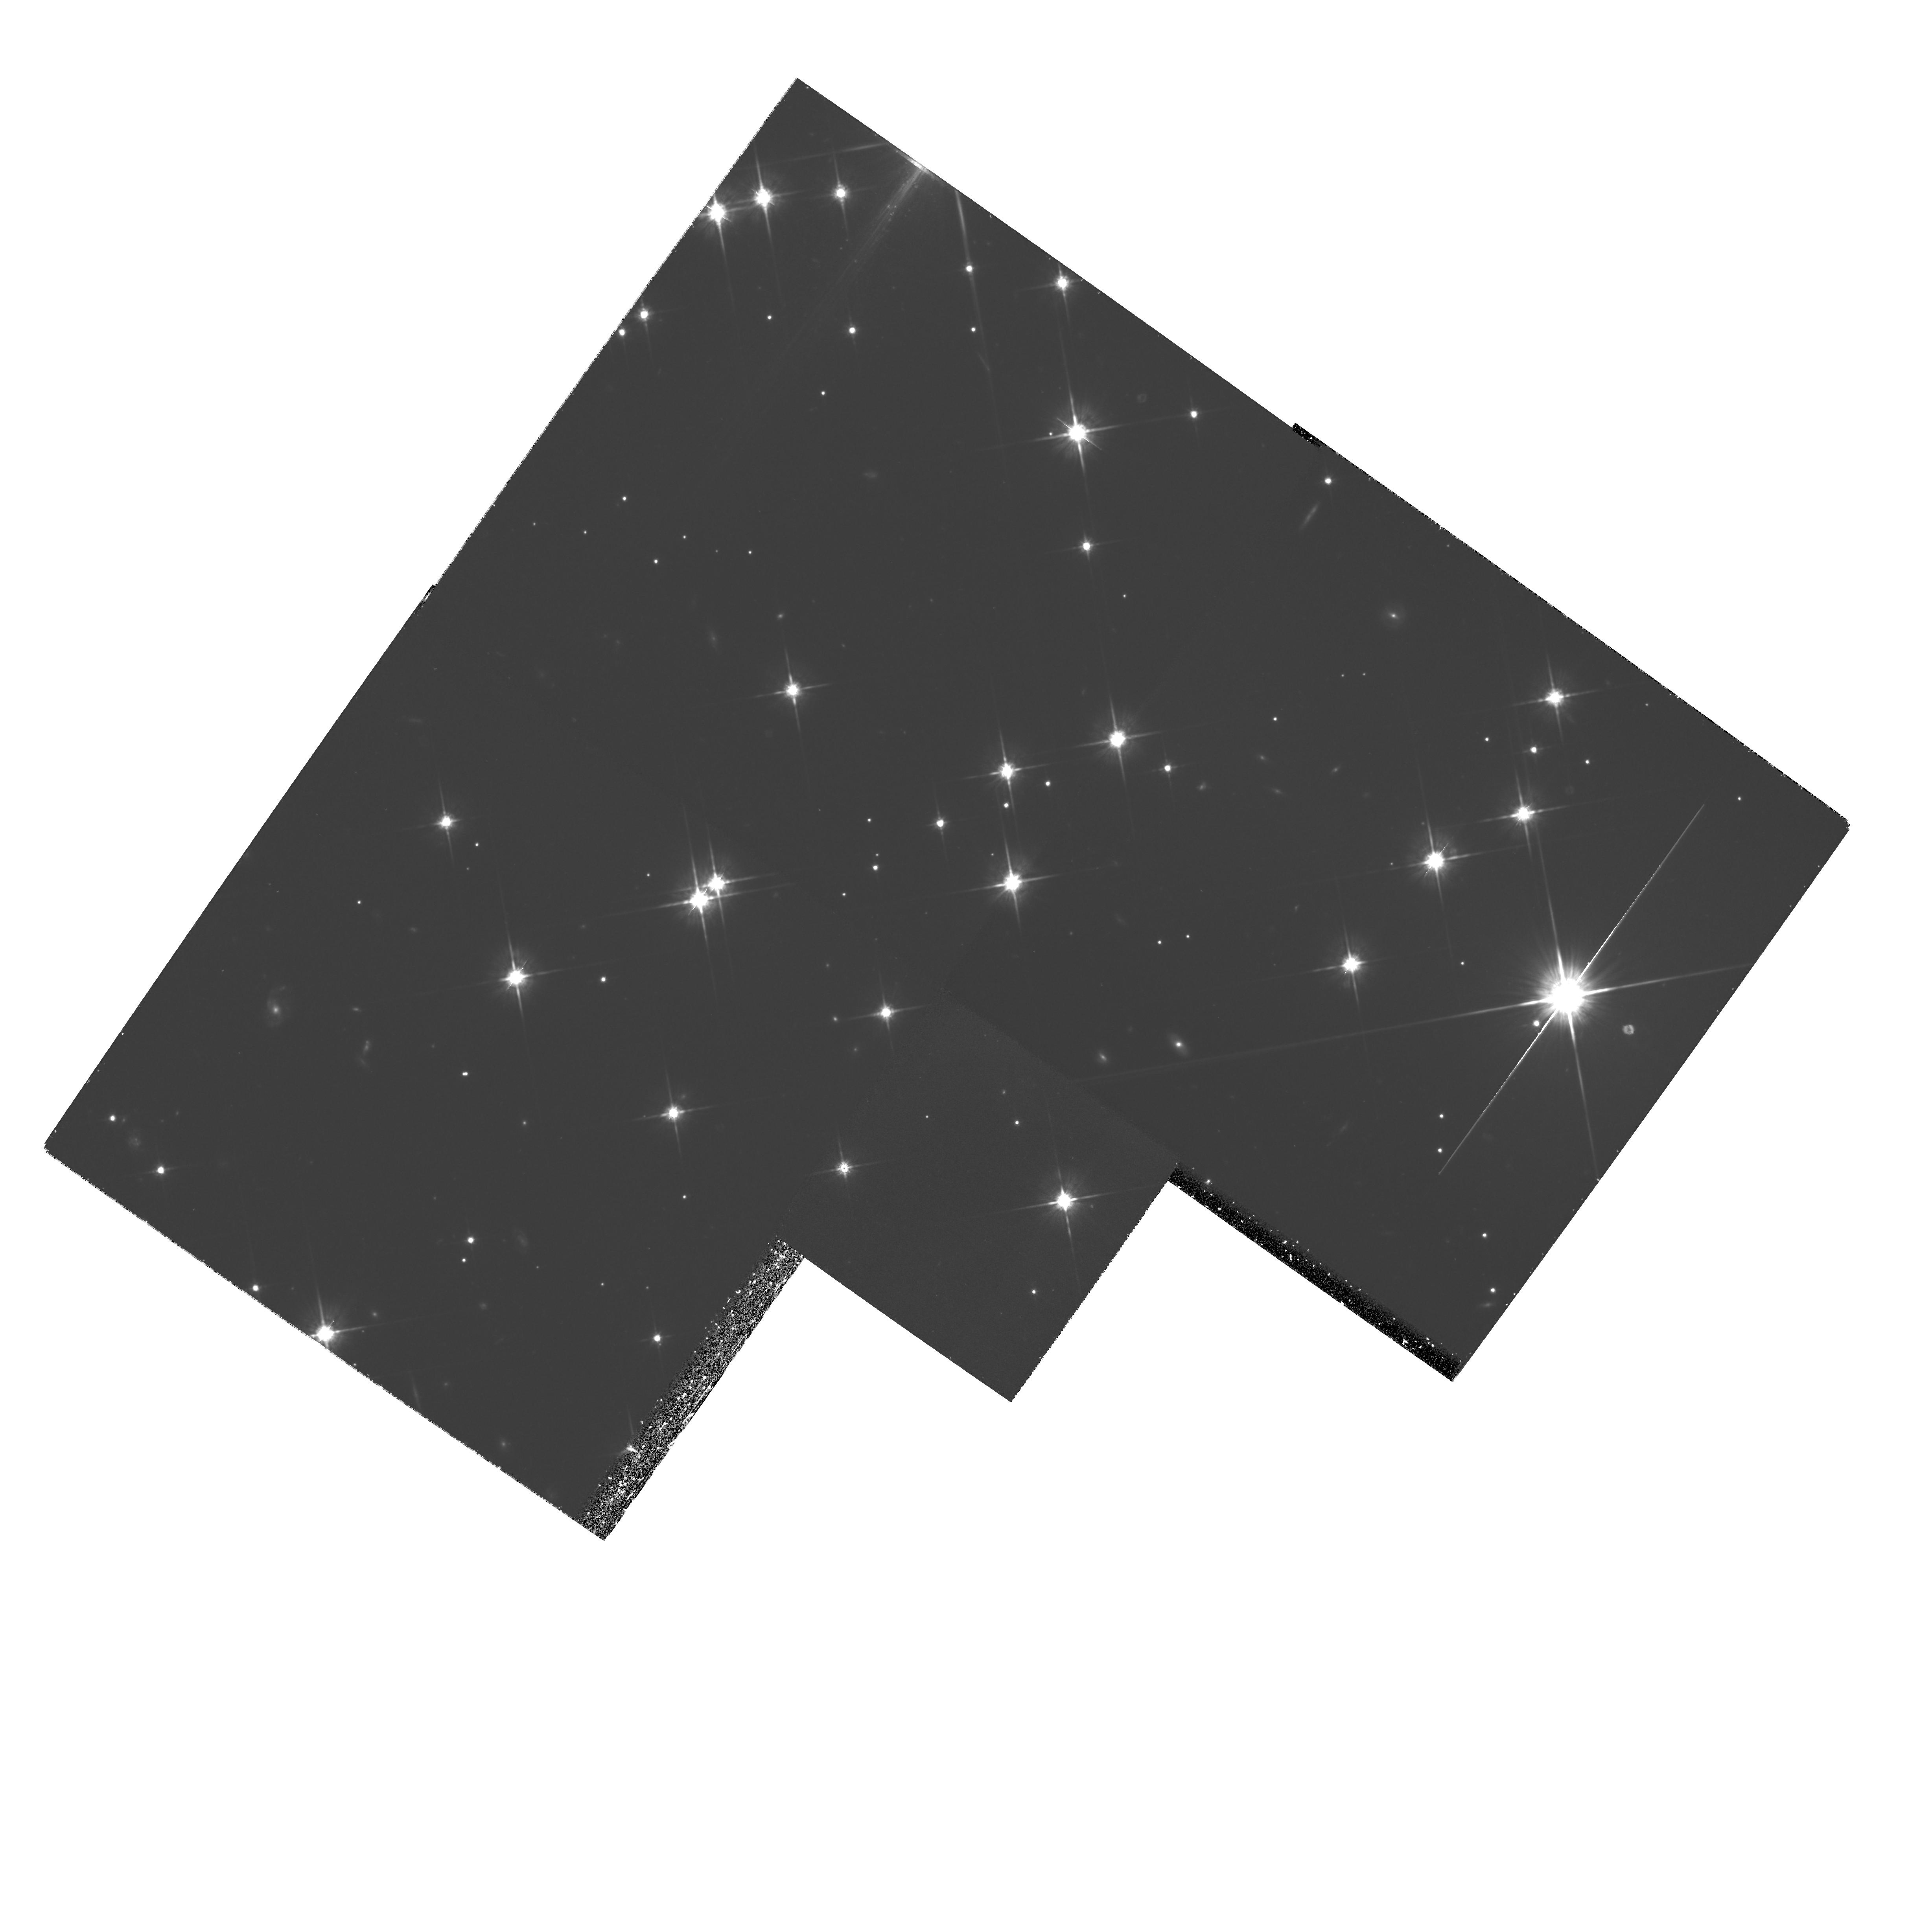
Target: NGC188-1
Instrument: WFPC2/PC
Filter: F814W
Exposure: 1.4 h
Observation ID: hst_7371_01_wfpc2_pc_f814w_u50n01

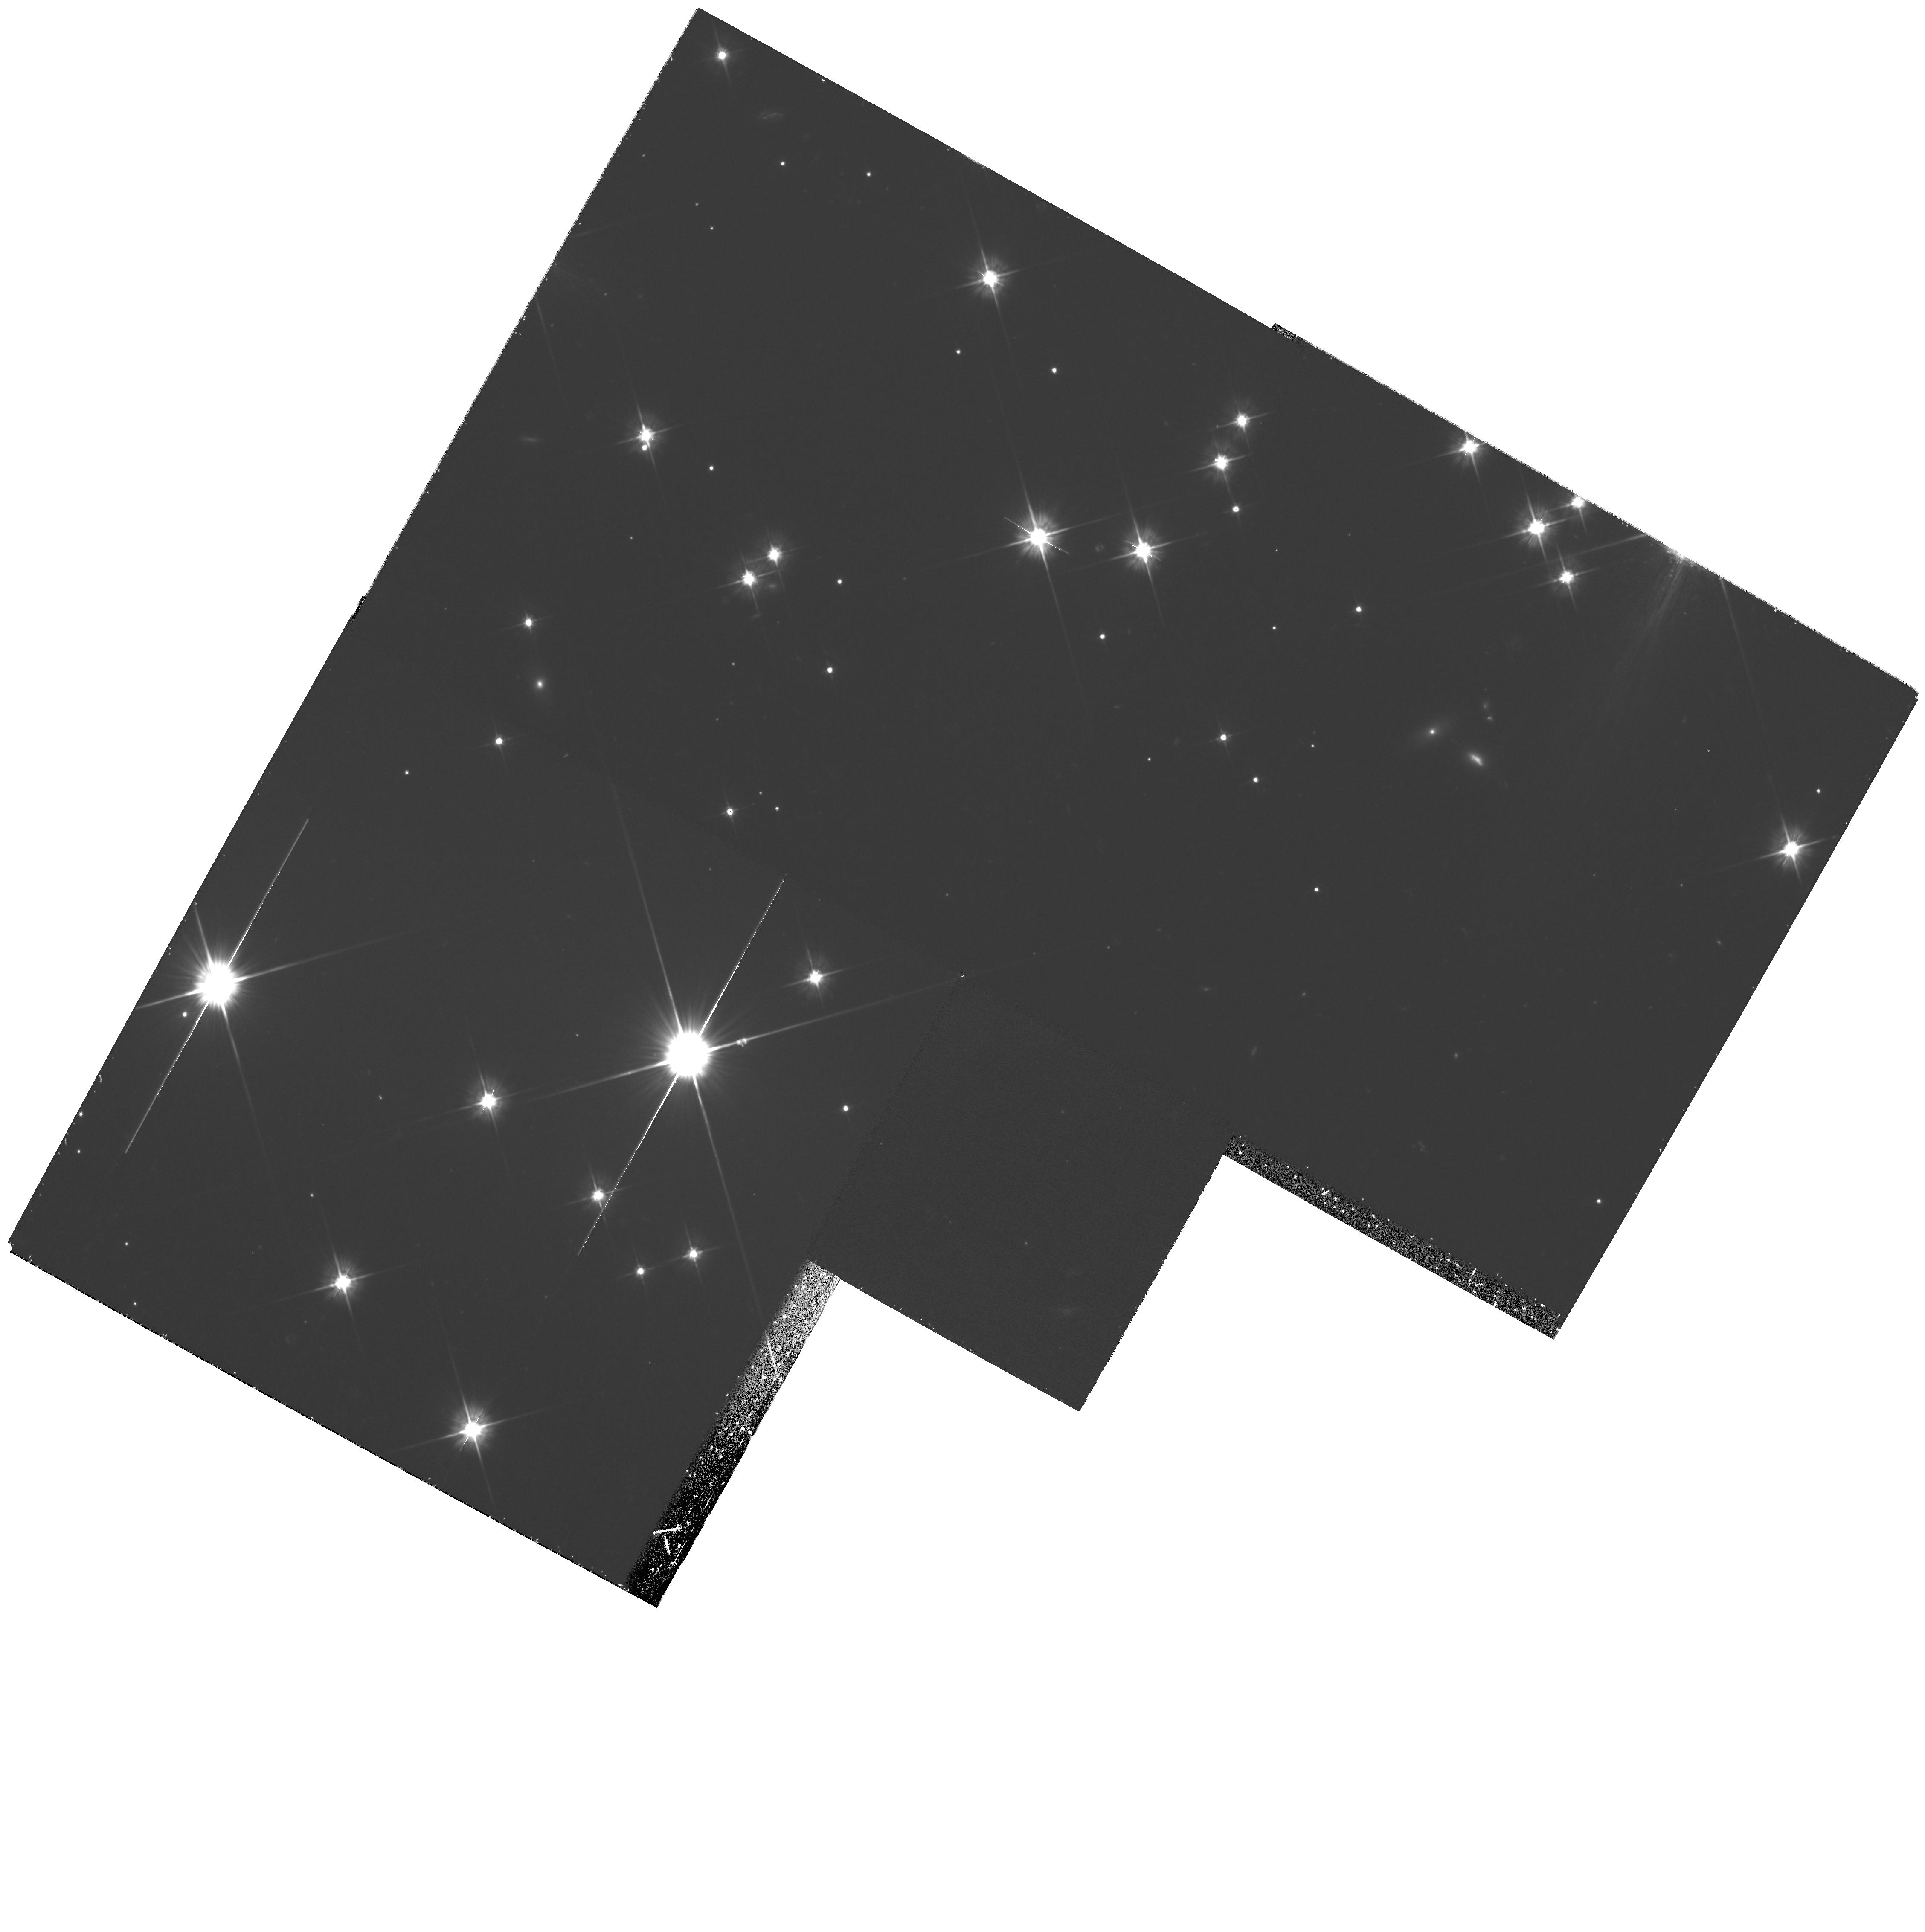
Target: NGC188-4
Instrument: WFPC2/PC
Filter: F555W
Exposure: 1.1 h
Observation ID: hst_7371_2a_wfpc2_pc_f555w_u50n2a

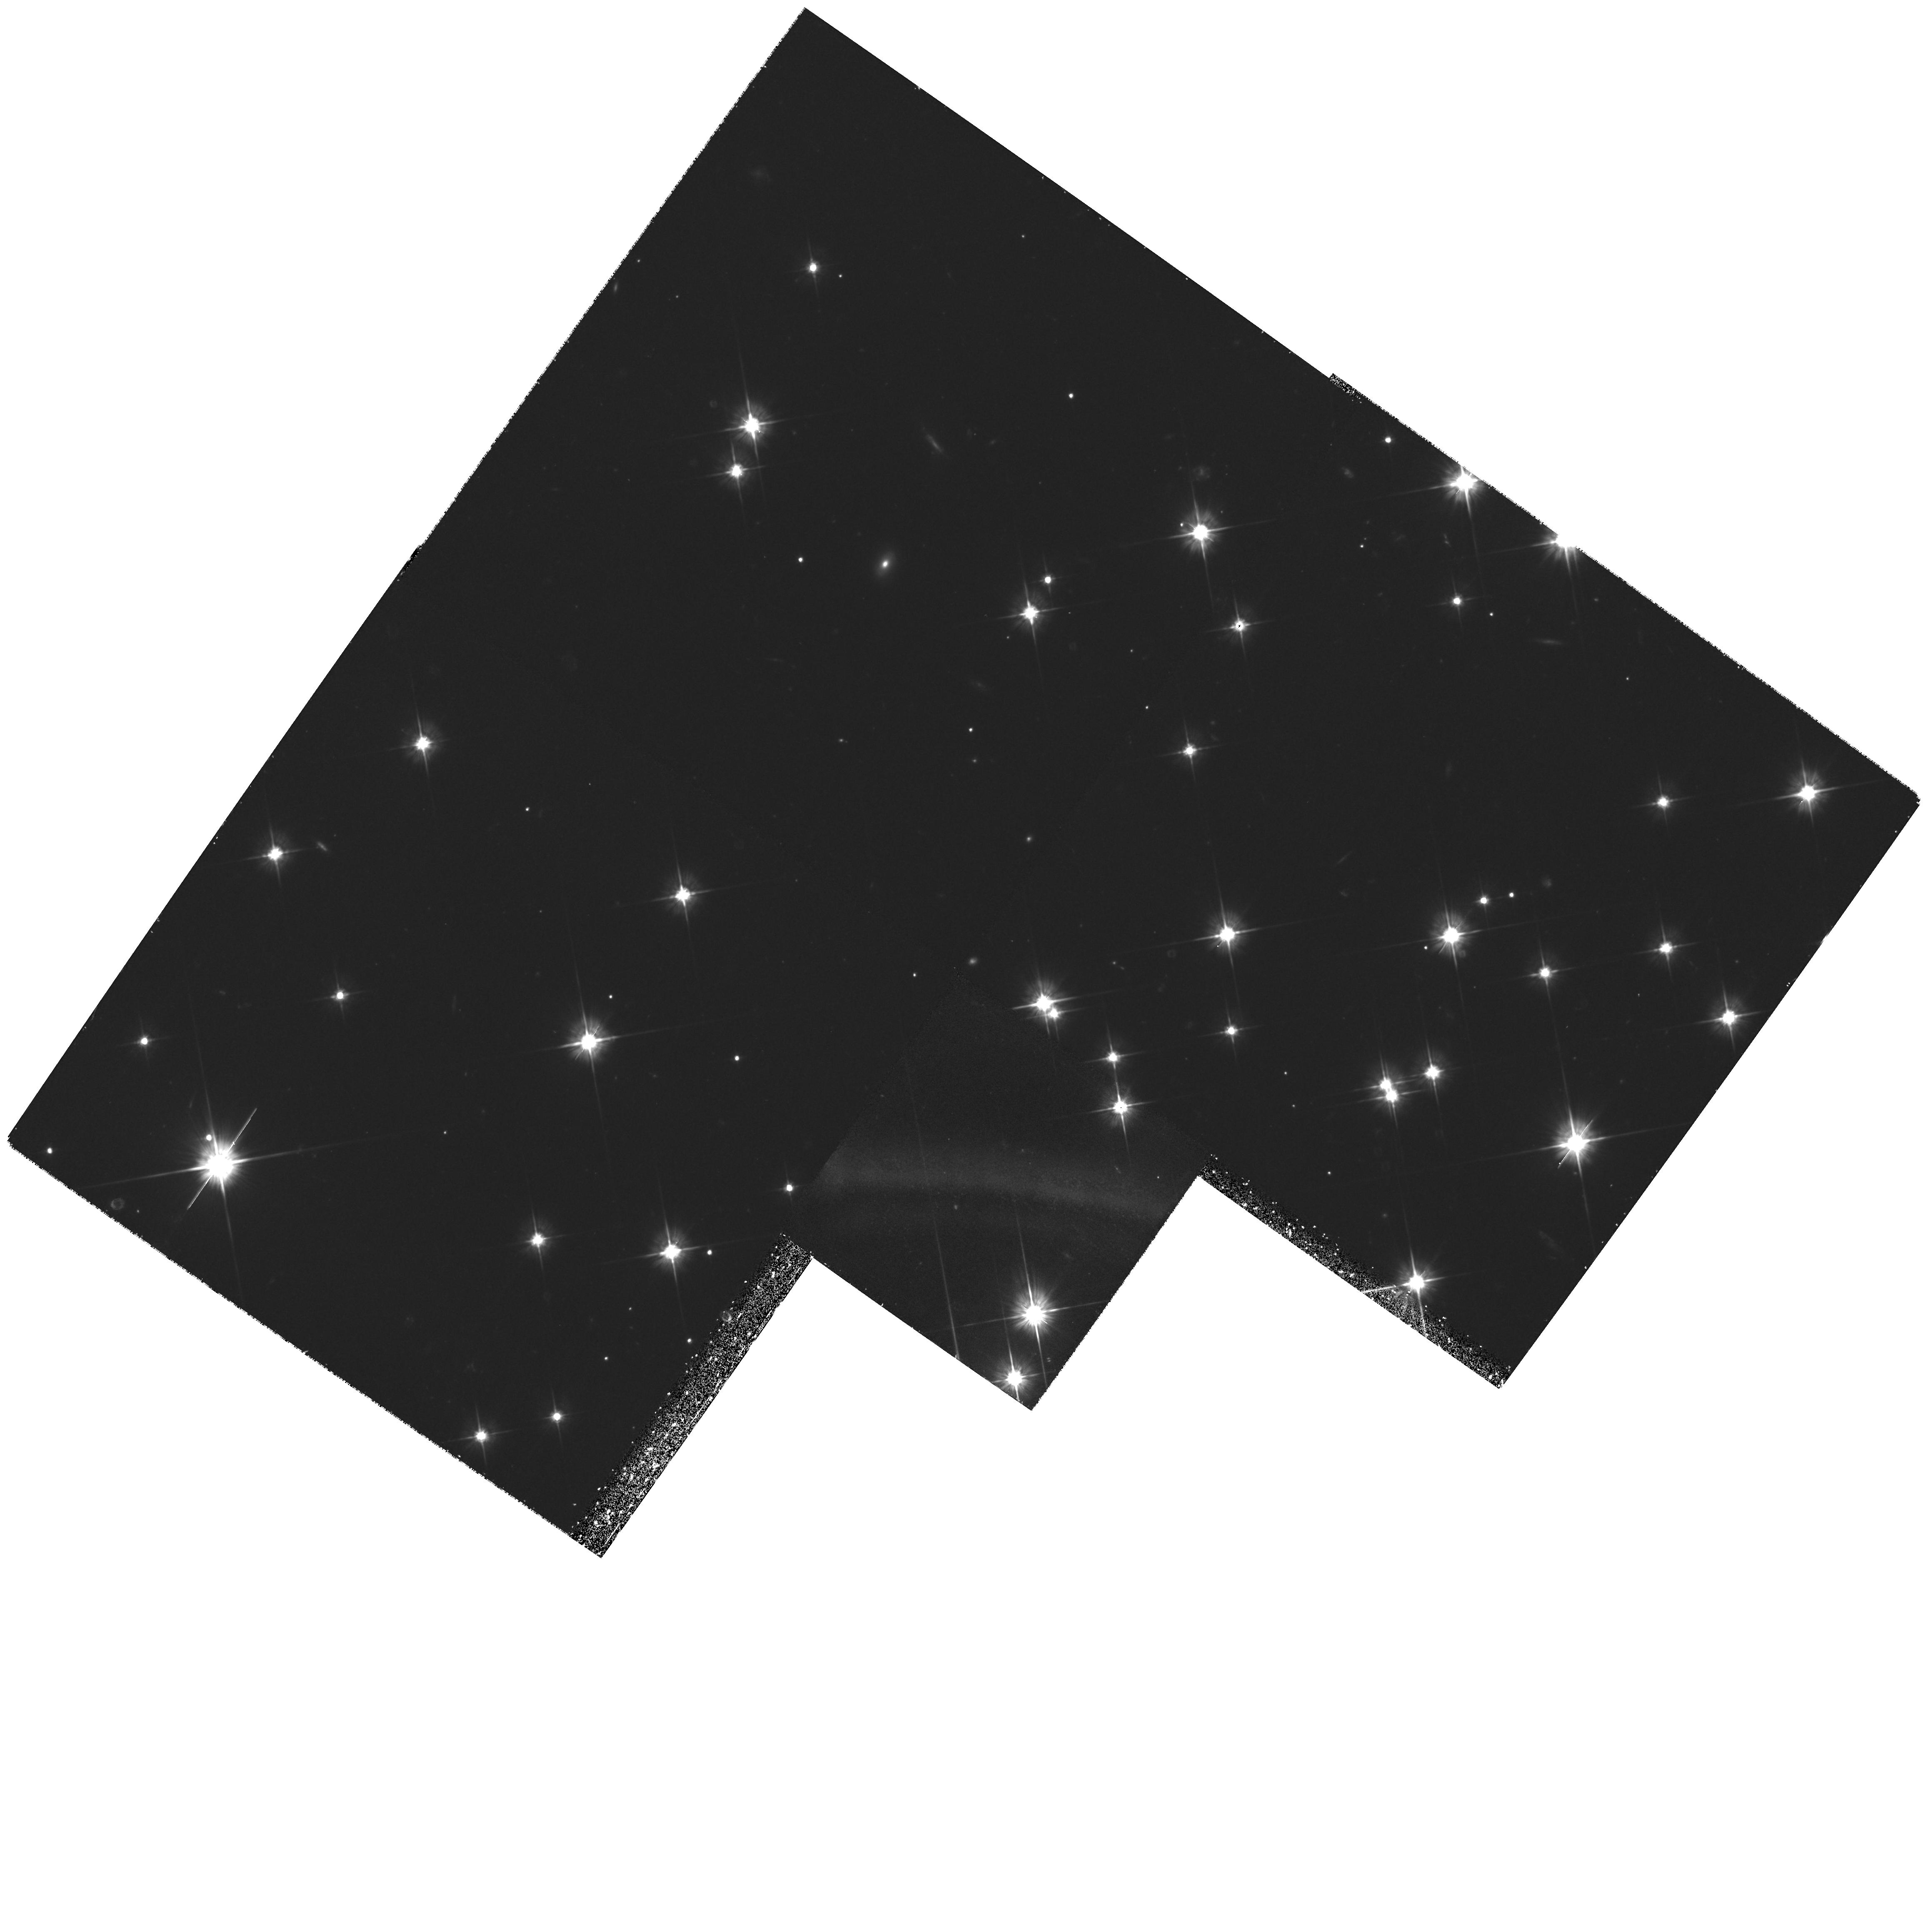
Target: NGC188-2
Instrument: WFPC2/PC
Filter: F555W
Exposure: 1.4 h
Observation ID: hst_7371_1a_wfpc2_pc_f555w_u50n1a

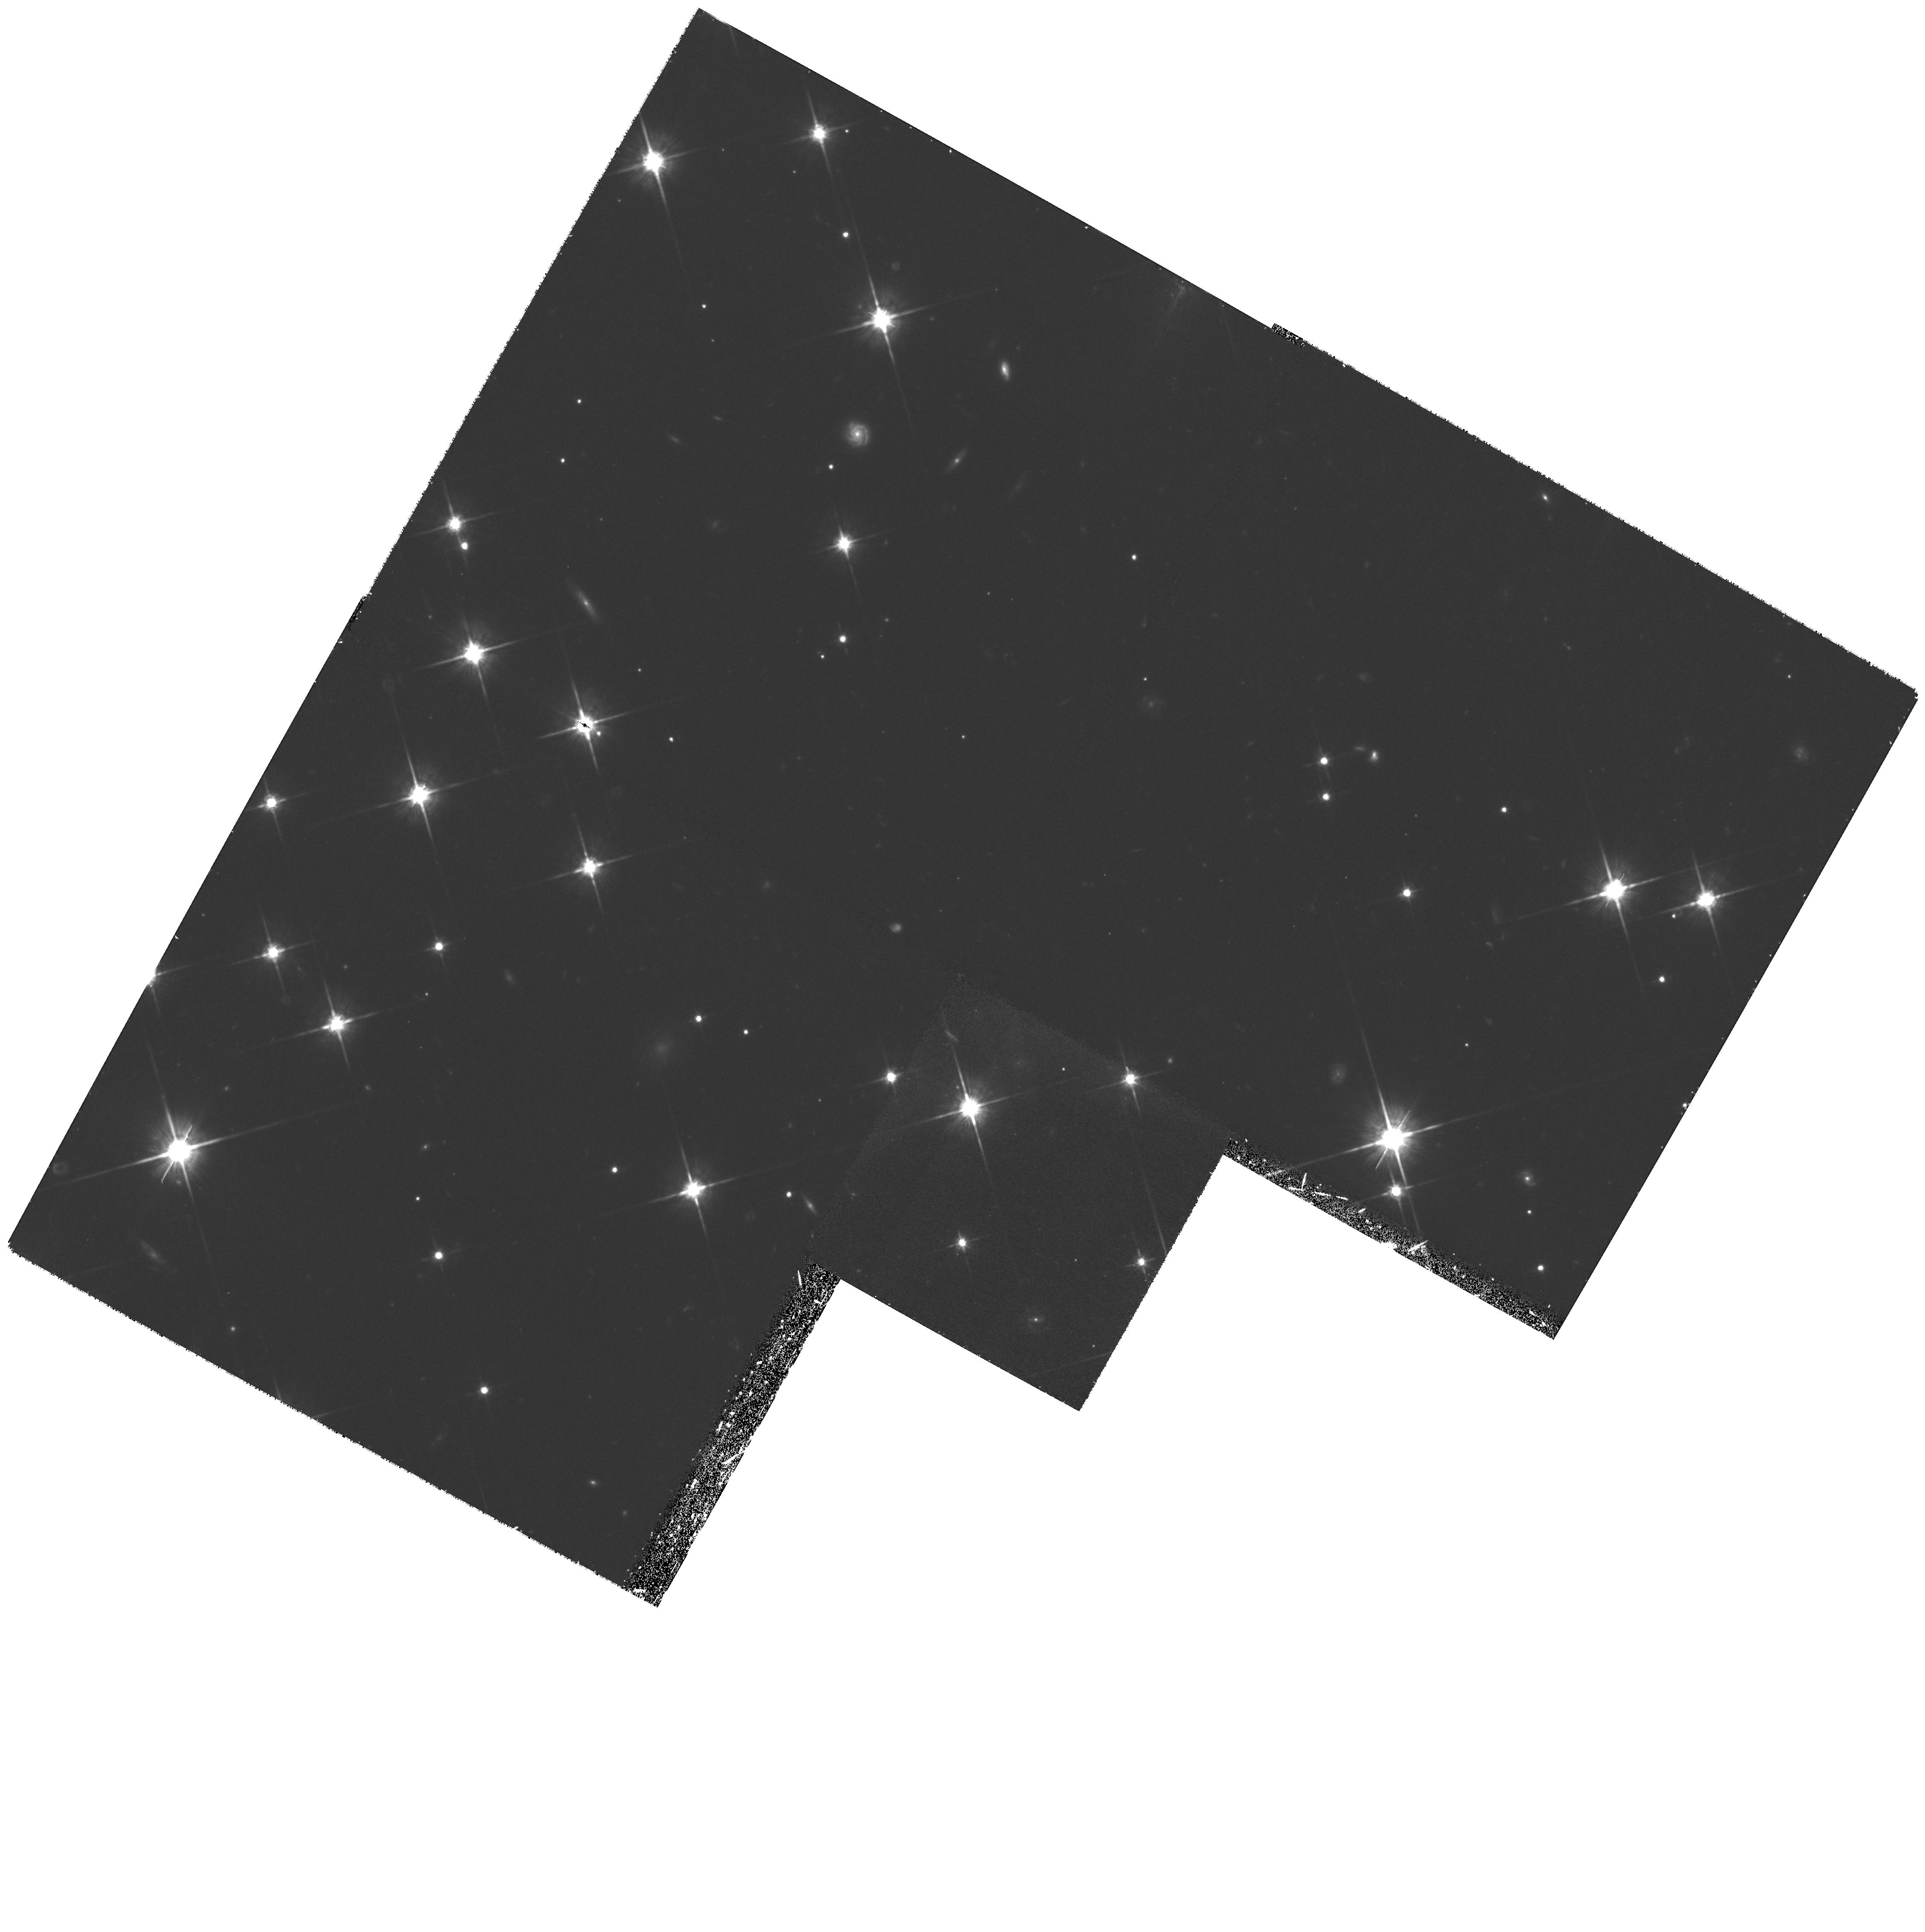
Target: NGC188-3
Instrument: WFPC2/PC
Filter: F814W
Exposure: 1.4 h
Observation ID: hst_7371_02_wfpc2_pc_f814w_u50n02

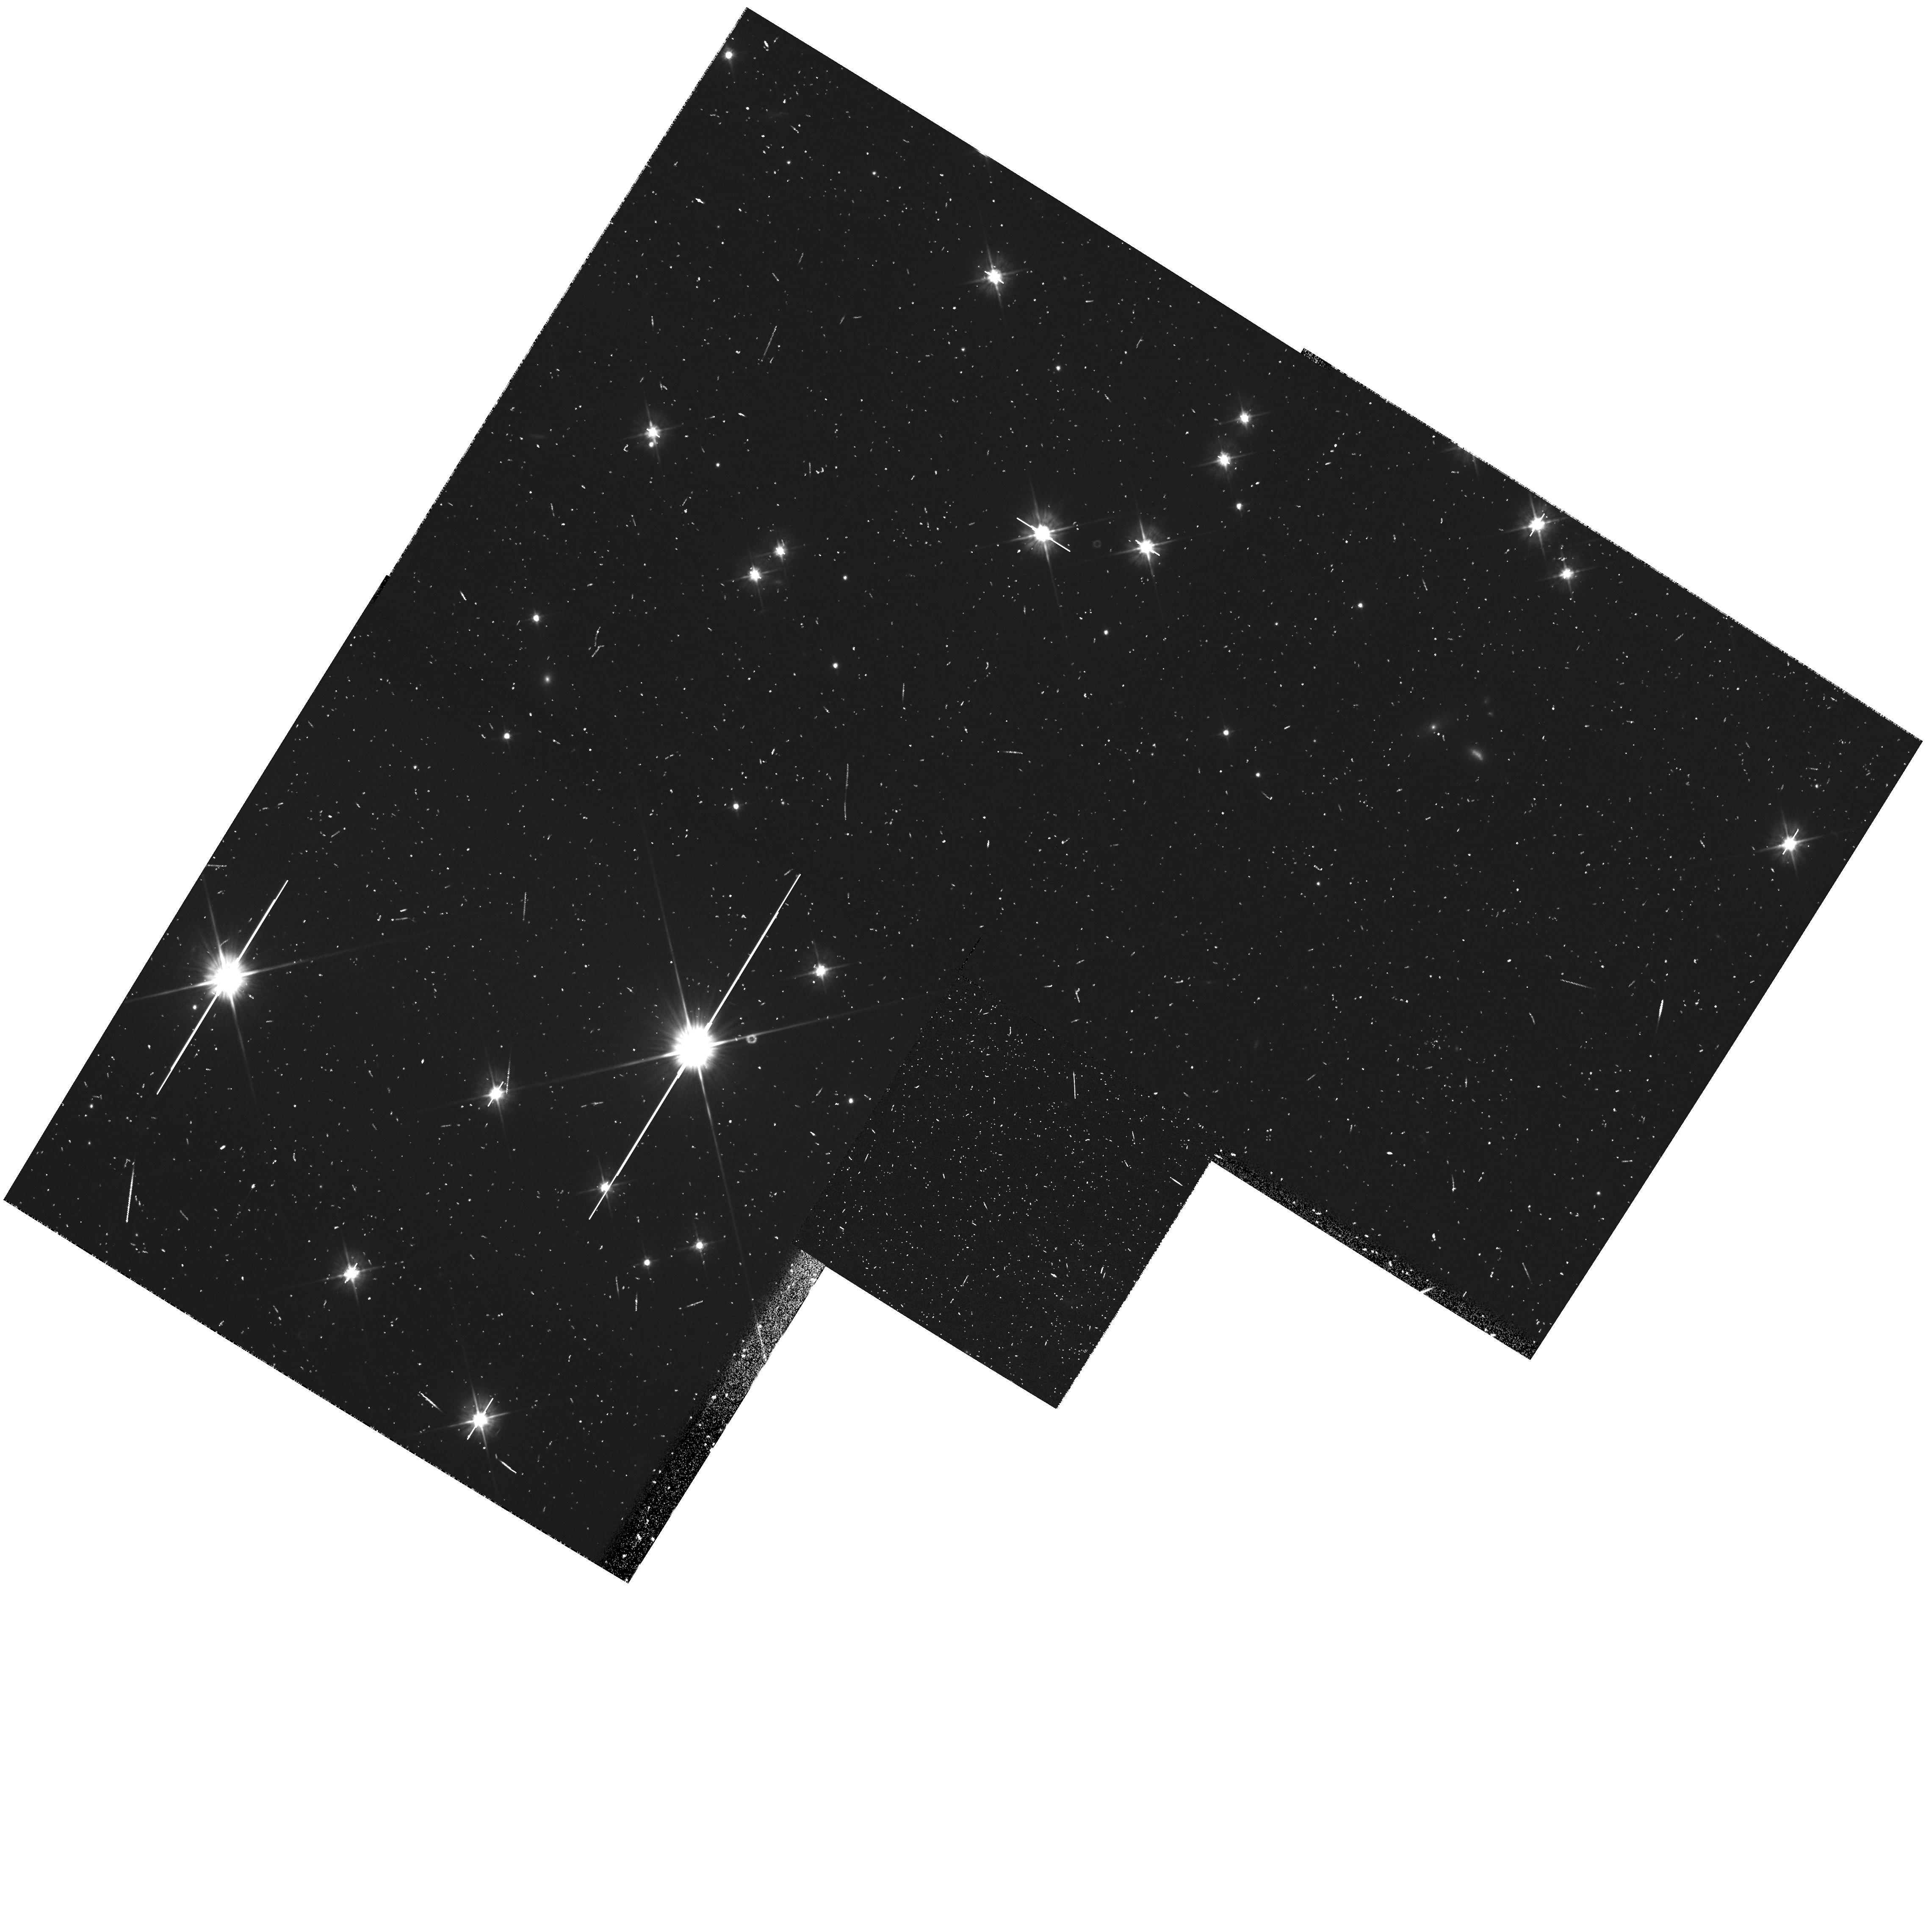
Target: NGC188-4
Instrument: WFPC2/PC
Filter: F555W
Exposure: 15 min
Observation ID: hst_7371_a2_wfpc2_pc_f555w_u50na2

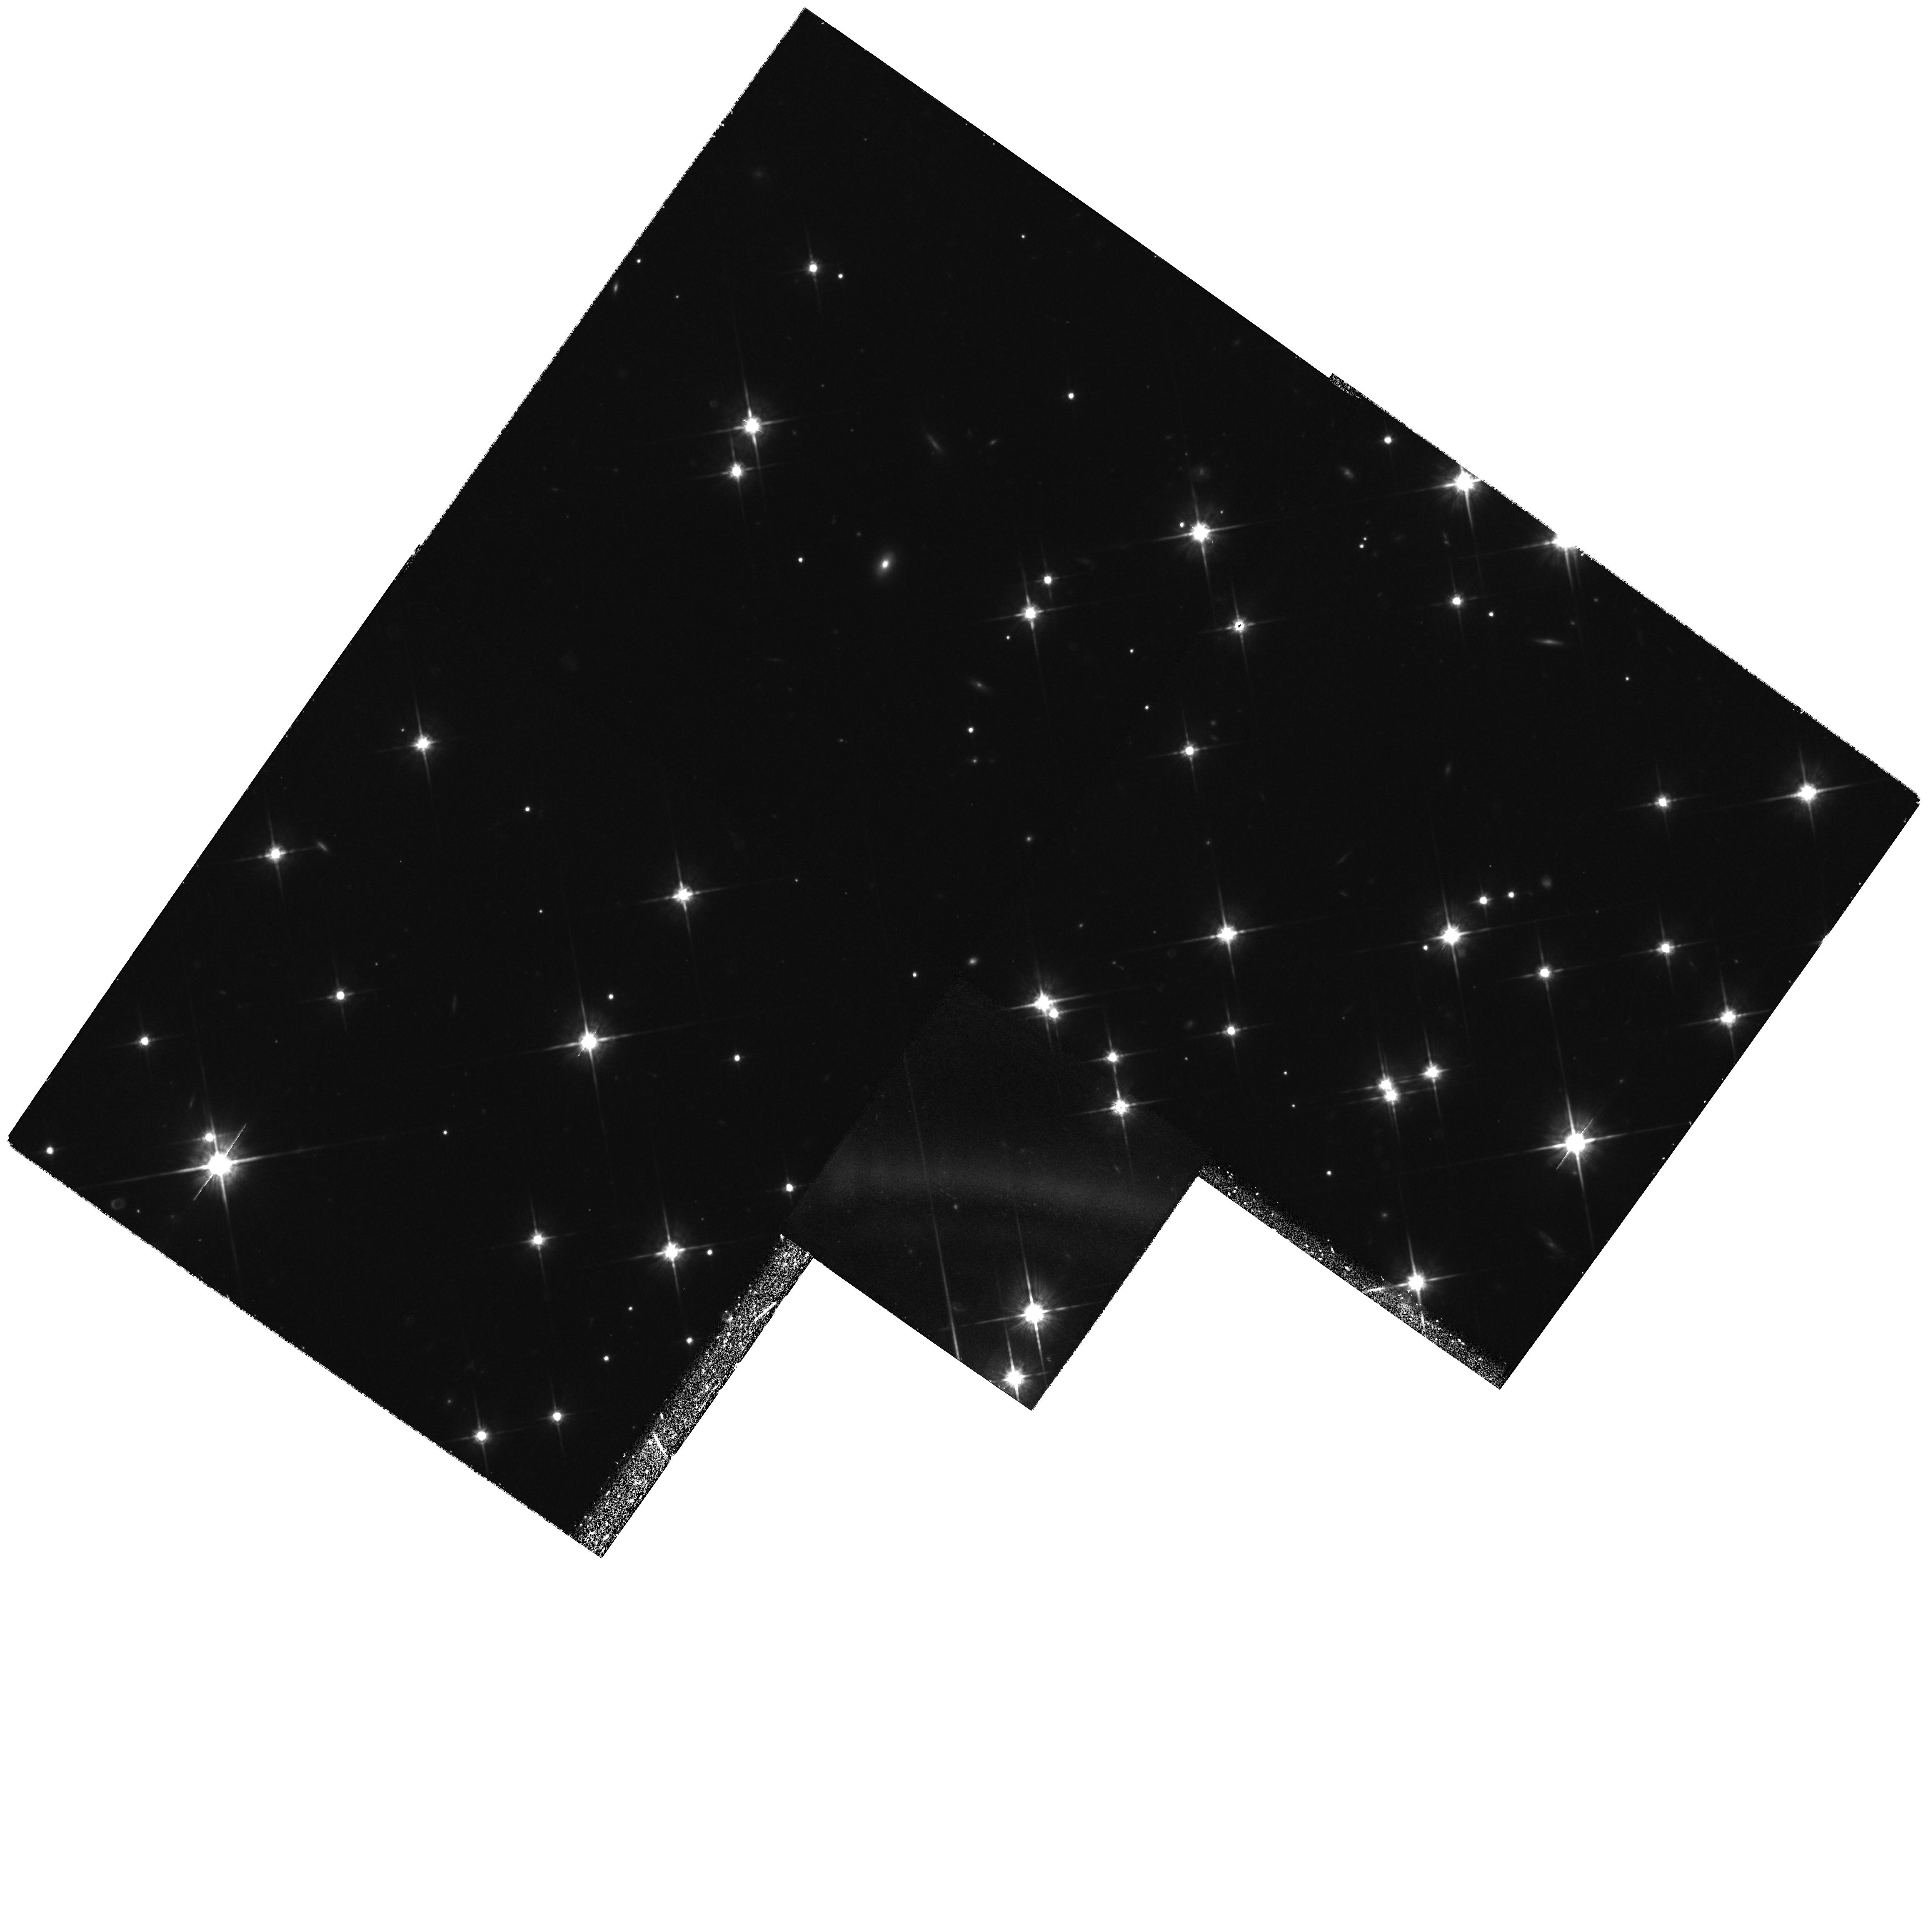
Target: NGC188-2
Instrument: WFPC2/PC
Filter: F814W
Exposure: 1.4 h
Observation ID: hst_7371_1a_wfpc2_pc_f814w_u50n1a

The White Dwarf Luminosity Function in NGC 188 (PI: Bolte, Michael)

We propose deep photometric observations of the old open cluster NGC 188 with three goals. ( i) From the termination of the white dwarf luminosity function (WDLF), estimate the age of the cluster and for the first time have an alternative to fitting stellar models to the main-sequence turnoff (MSTO). Tests of the MSTO-based ages for old clusters is crucial for sorting out the ``age of the Universe'' problem confronting cosmology. ( ii) Use the WDLF to test in detail certain aspects of cooling physics in WDs. Our NGC 188 data will be one of the first ``complete'' samples of WDs (in the sense of containing stars from the full cooling sequence) all at a known distance, with similar compositions and derived from a fairly well understood initial mass distribution. ( iii) Test the new generation of stellar interiors models for low-mass stars and provide a luminosity function of the cluster to masses below 0.1M_\odot.